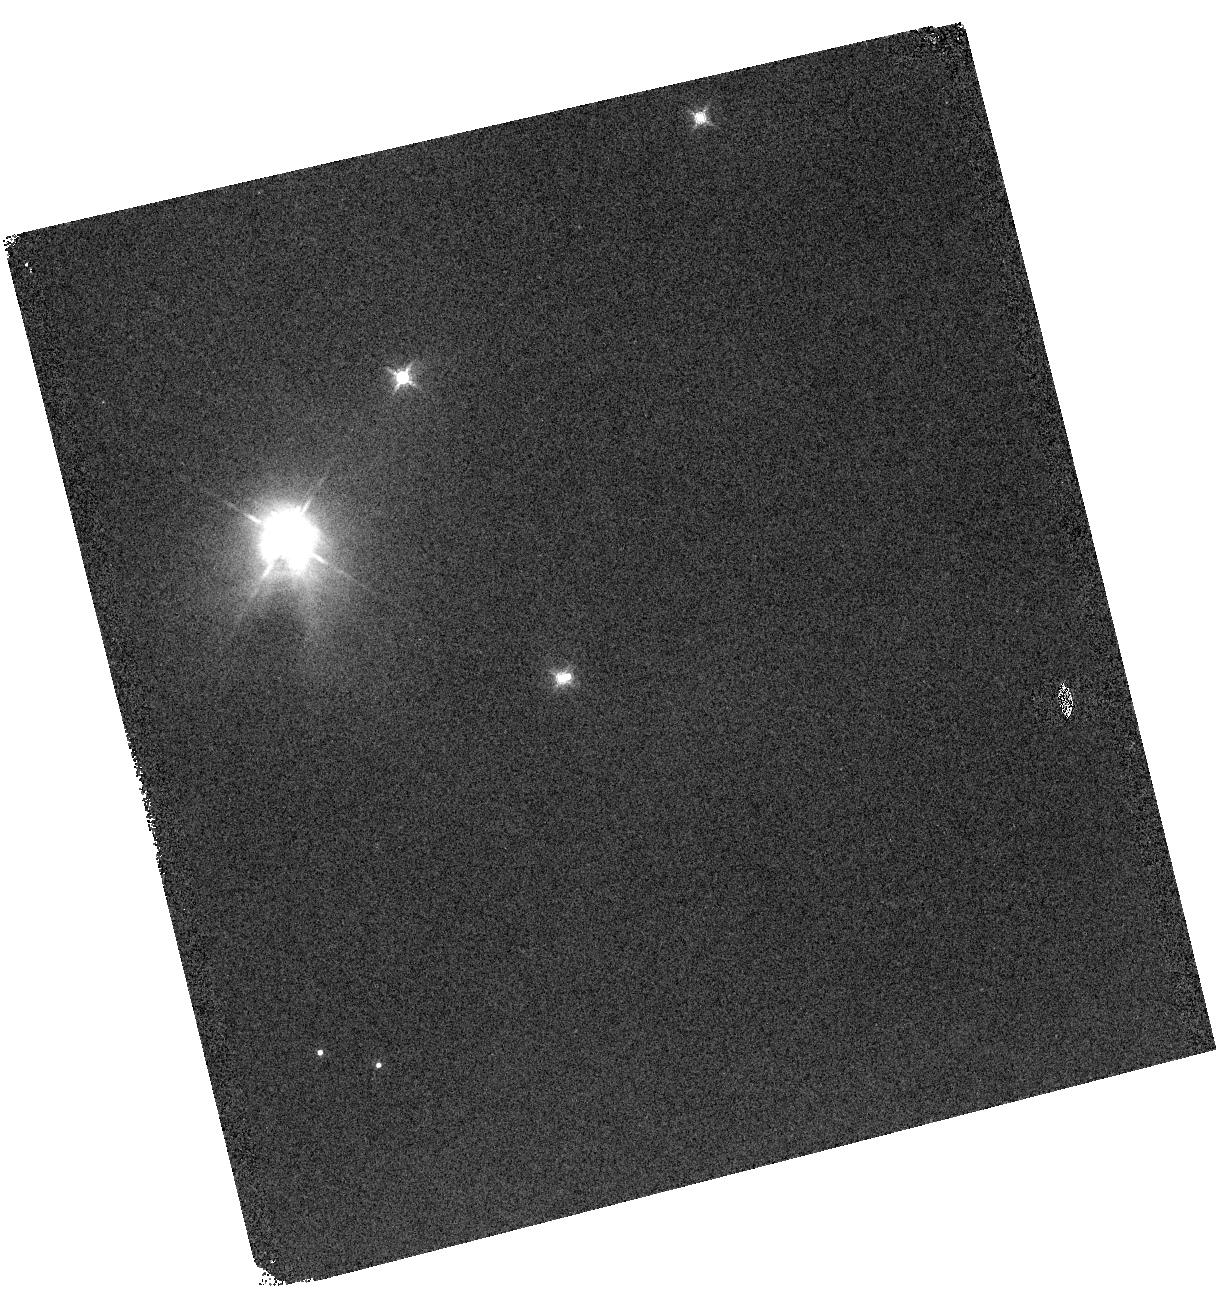
Target: HOPS115
Instrument: WFC3/IR
Filter: F160W
Exposure: 4 min
Observation ID: hst_14709_01_wfc3_ir_f160w_idae01

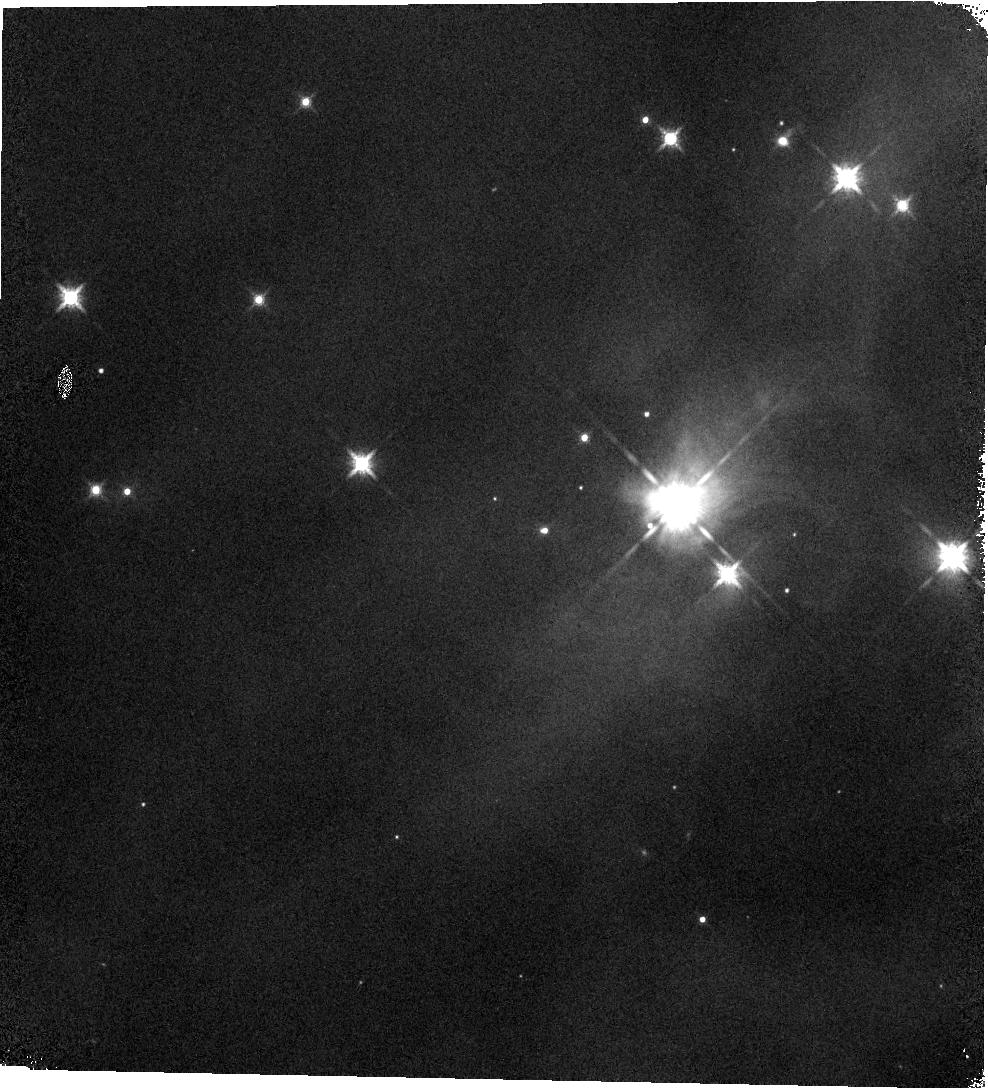
Target: HOPS138
Instrument: WFC3/IR
Filter: F160W
Exposure: 4 min
Observation ID: hst_14709_02_wfc3_ir_f160w_idae02

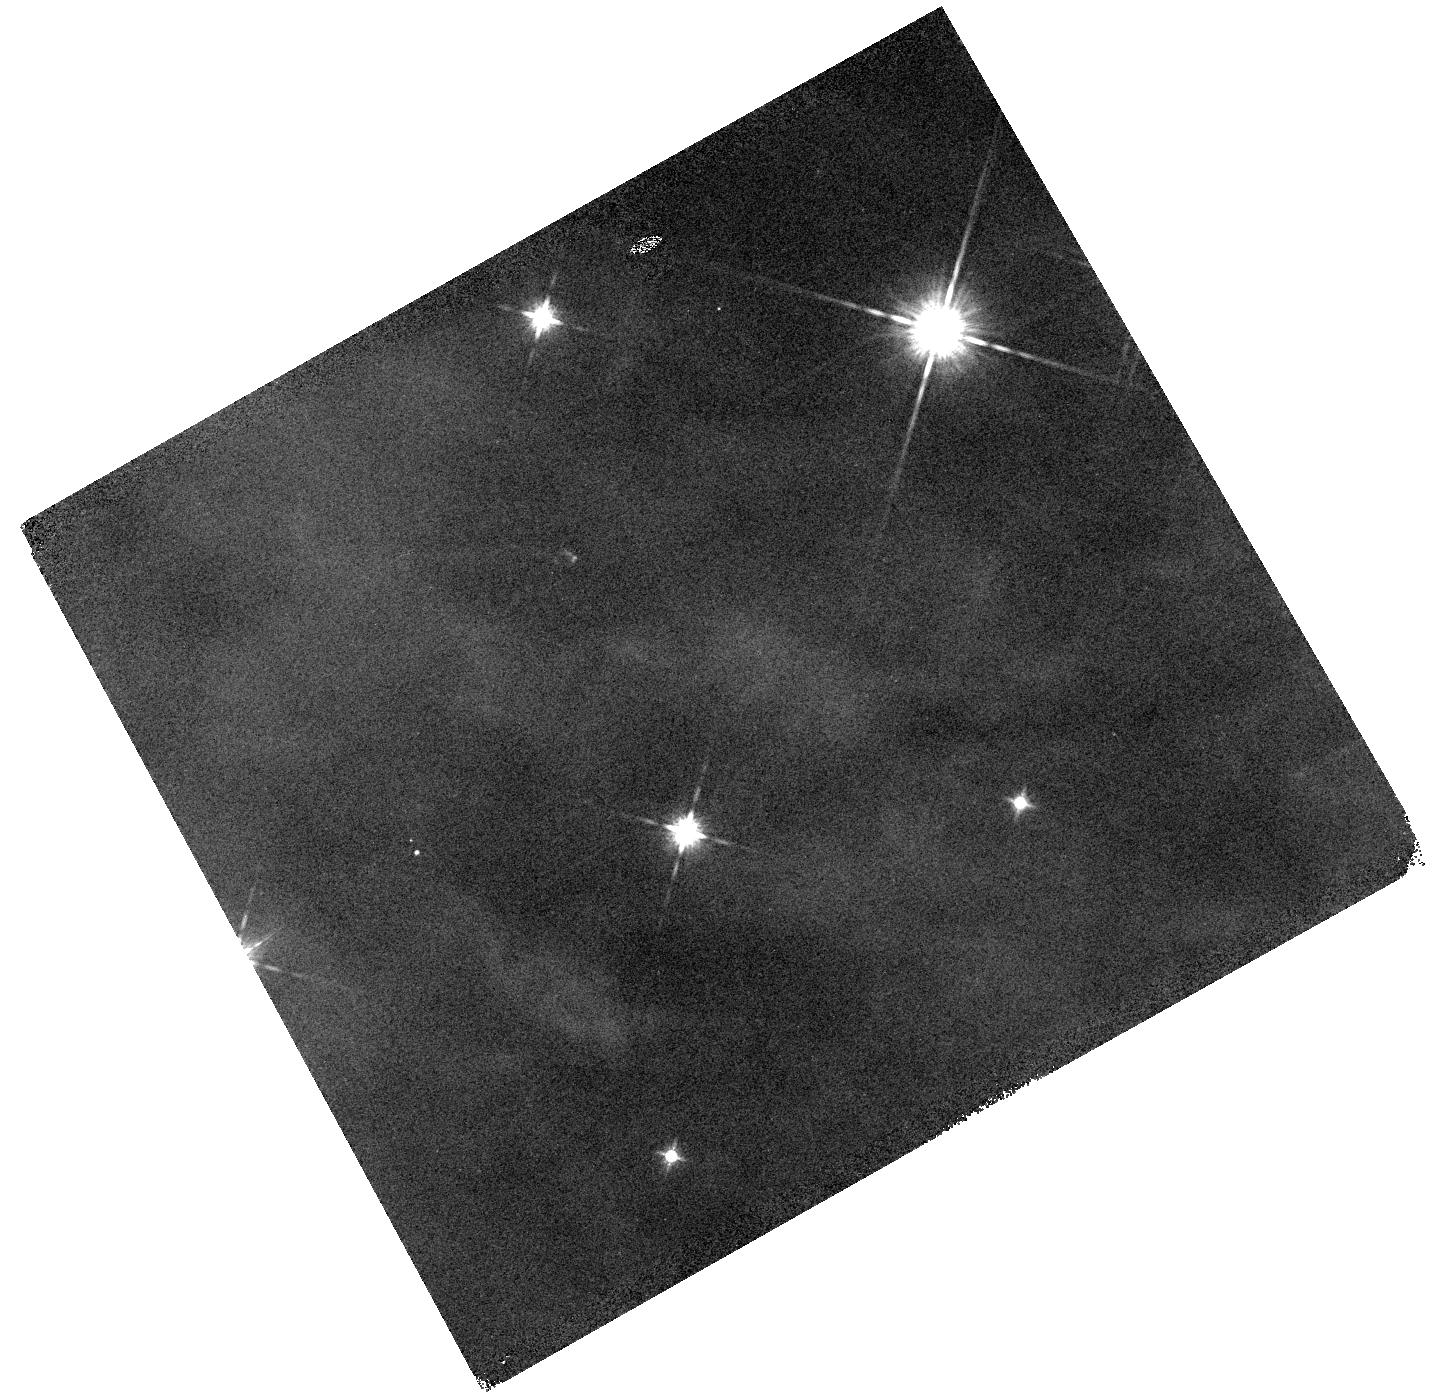
Target: HOPS24
Instrument: WFC3/IR
Filter: F160W
Exposure: 4 min
Observation ID: hst_14709_04_wfc3_ir_f160w_idae04

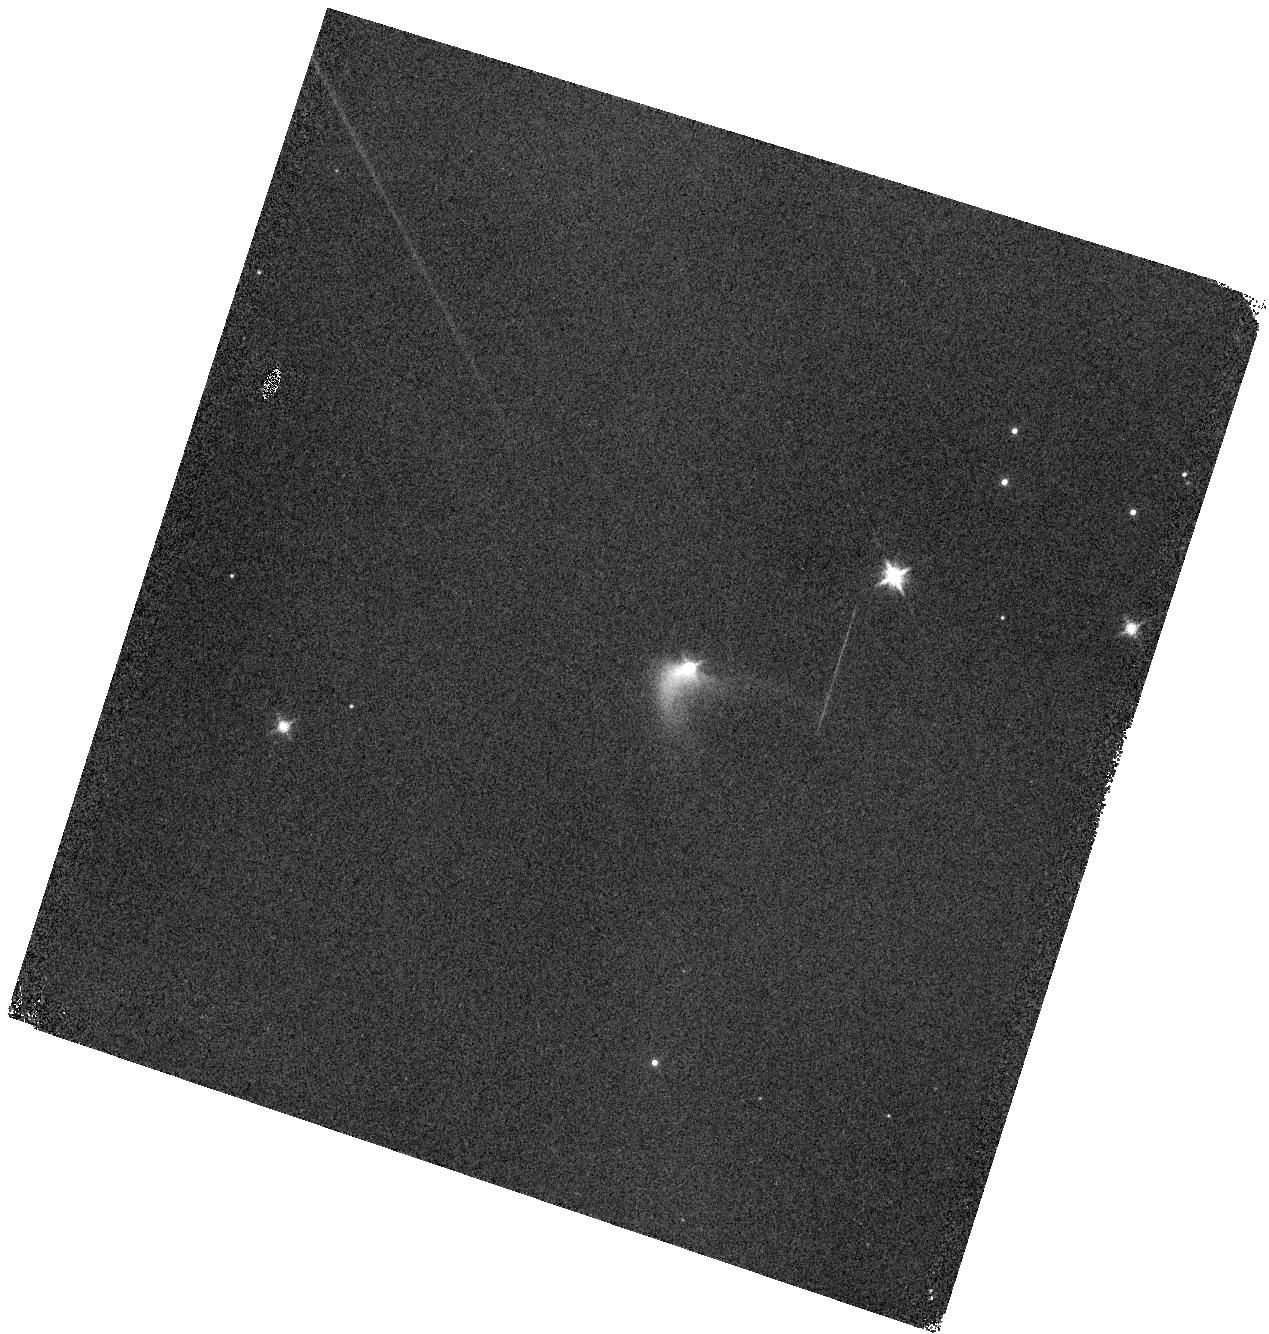
Target: HOPS281
Instrument: WFC3/IR
Filter: F160W
Exposure: 4 min
Observation ID: hst_14709_03_wfc3_ir_f160w_idae03

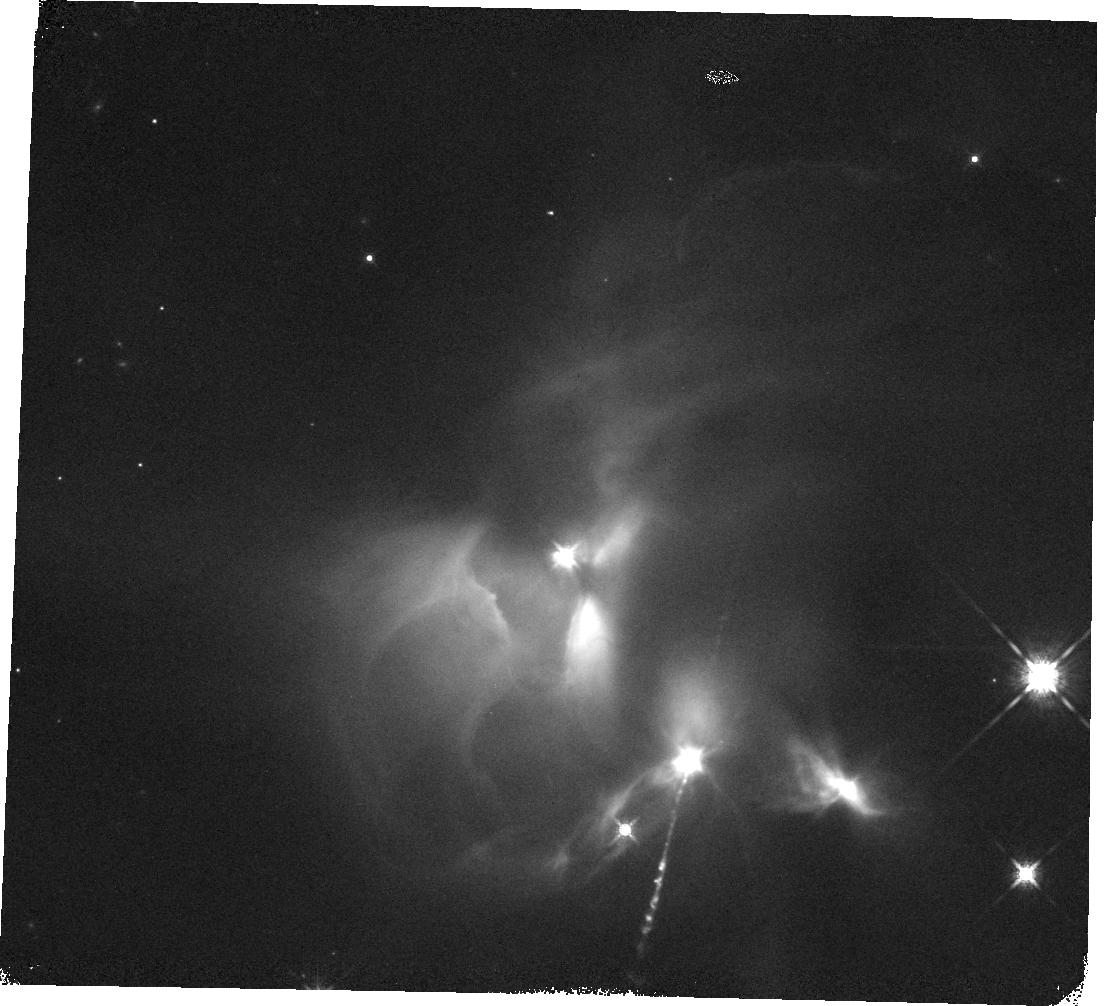
Target: HOPS189
Instrument: WFC3/IR
Filter: F160W
Exposure: 4 min
Observation ID: hst_14709_05_wfc3_ir_f160w_idae05

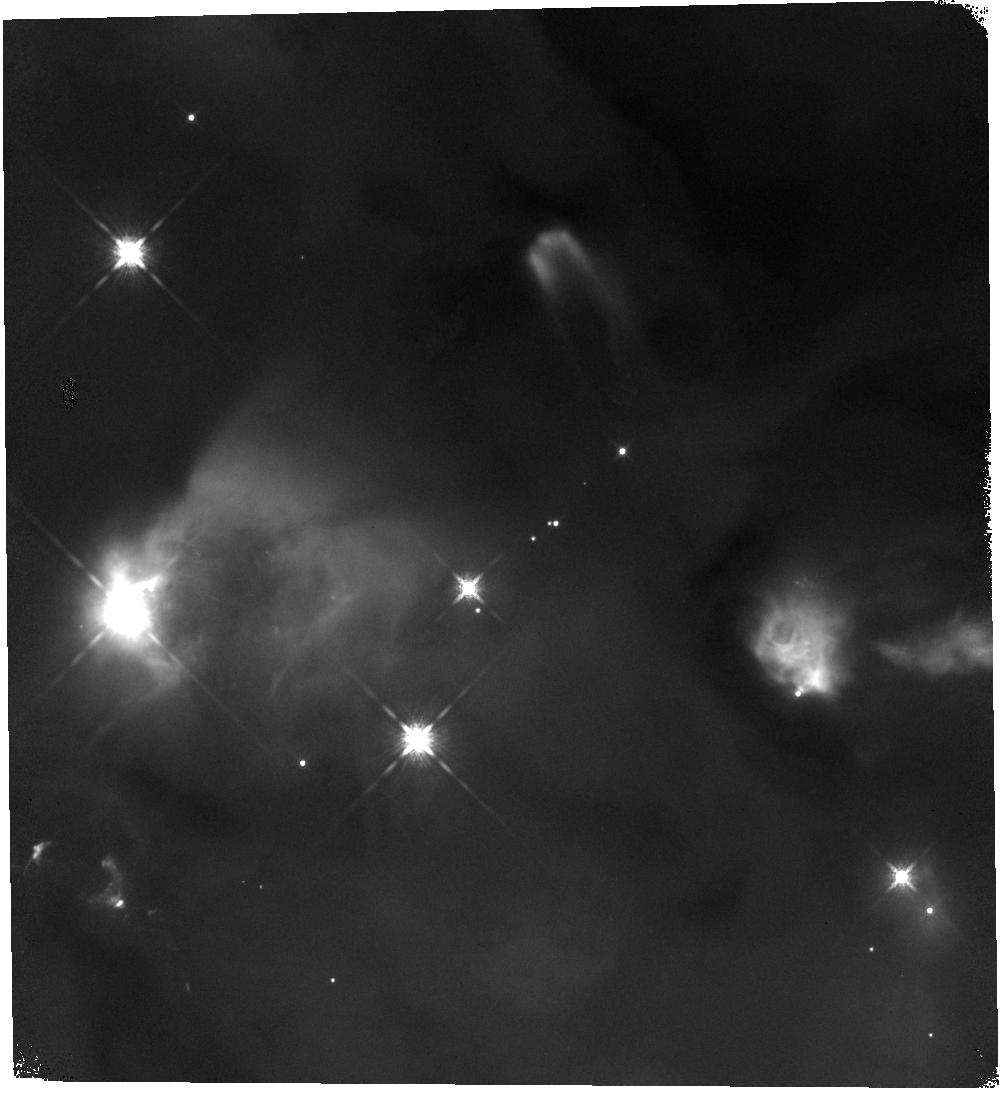
Target: HOPS79
Instrument: WFC3/IR
Filter: F160W
Exposure: 4 min
Observation ID: hst_14709_06_wfc3_ir_f160w_idae06

HST/WFC3 Spectroscopy of < 400 AU Companions to Orion Young Stellar Objects (PI: Mazur, Brian)

We propose WFC3 G141 grism spectroscopy of companions to young stellar objects (YSOs) in the Orion molecular cloud which were identified in a WFC3/HST 1.6 micron survey of 320 YSOs in Orion. We will target six close companions with separaitons < 400 AU which have F160W magnitudes between 17-19; these are too faint obtain spectra from ground-based telecopes using LGS AO. To determine spectral types and masses for these sources, we will use grism spectroscopy to detect broad water features in the photospheric spectrum. These observations are part of a coordinated spectroscopy campaign; the remaining companions have been/will be observed using spectrographs on ground-based telescopes as well as a HST (Cycle 22). These data will constrain the companion mass function at projected separations of 100-1000 AU from Orion young stellar objects. Given their faint magnitudes, as many as half of the companions may be below the Hydrogen burning limit. With spectra, we can determine whether or not there is an excess of sub-stellar companions relative to the field IMF at these separations; thereby testing whether the companions form from the fragmentation of the parental cloud or by fragmenation in protostellar disks. Furthermore, the HST survey showed that the observed fraction of stars with companions increases ~50% between low and high stellar density region in Orion; suggesting that the formation of multiple systems is dependent on the birth environment. With spectra, we can explore the physical mechanisms for this enhanced formation.